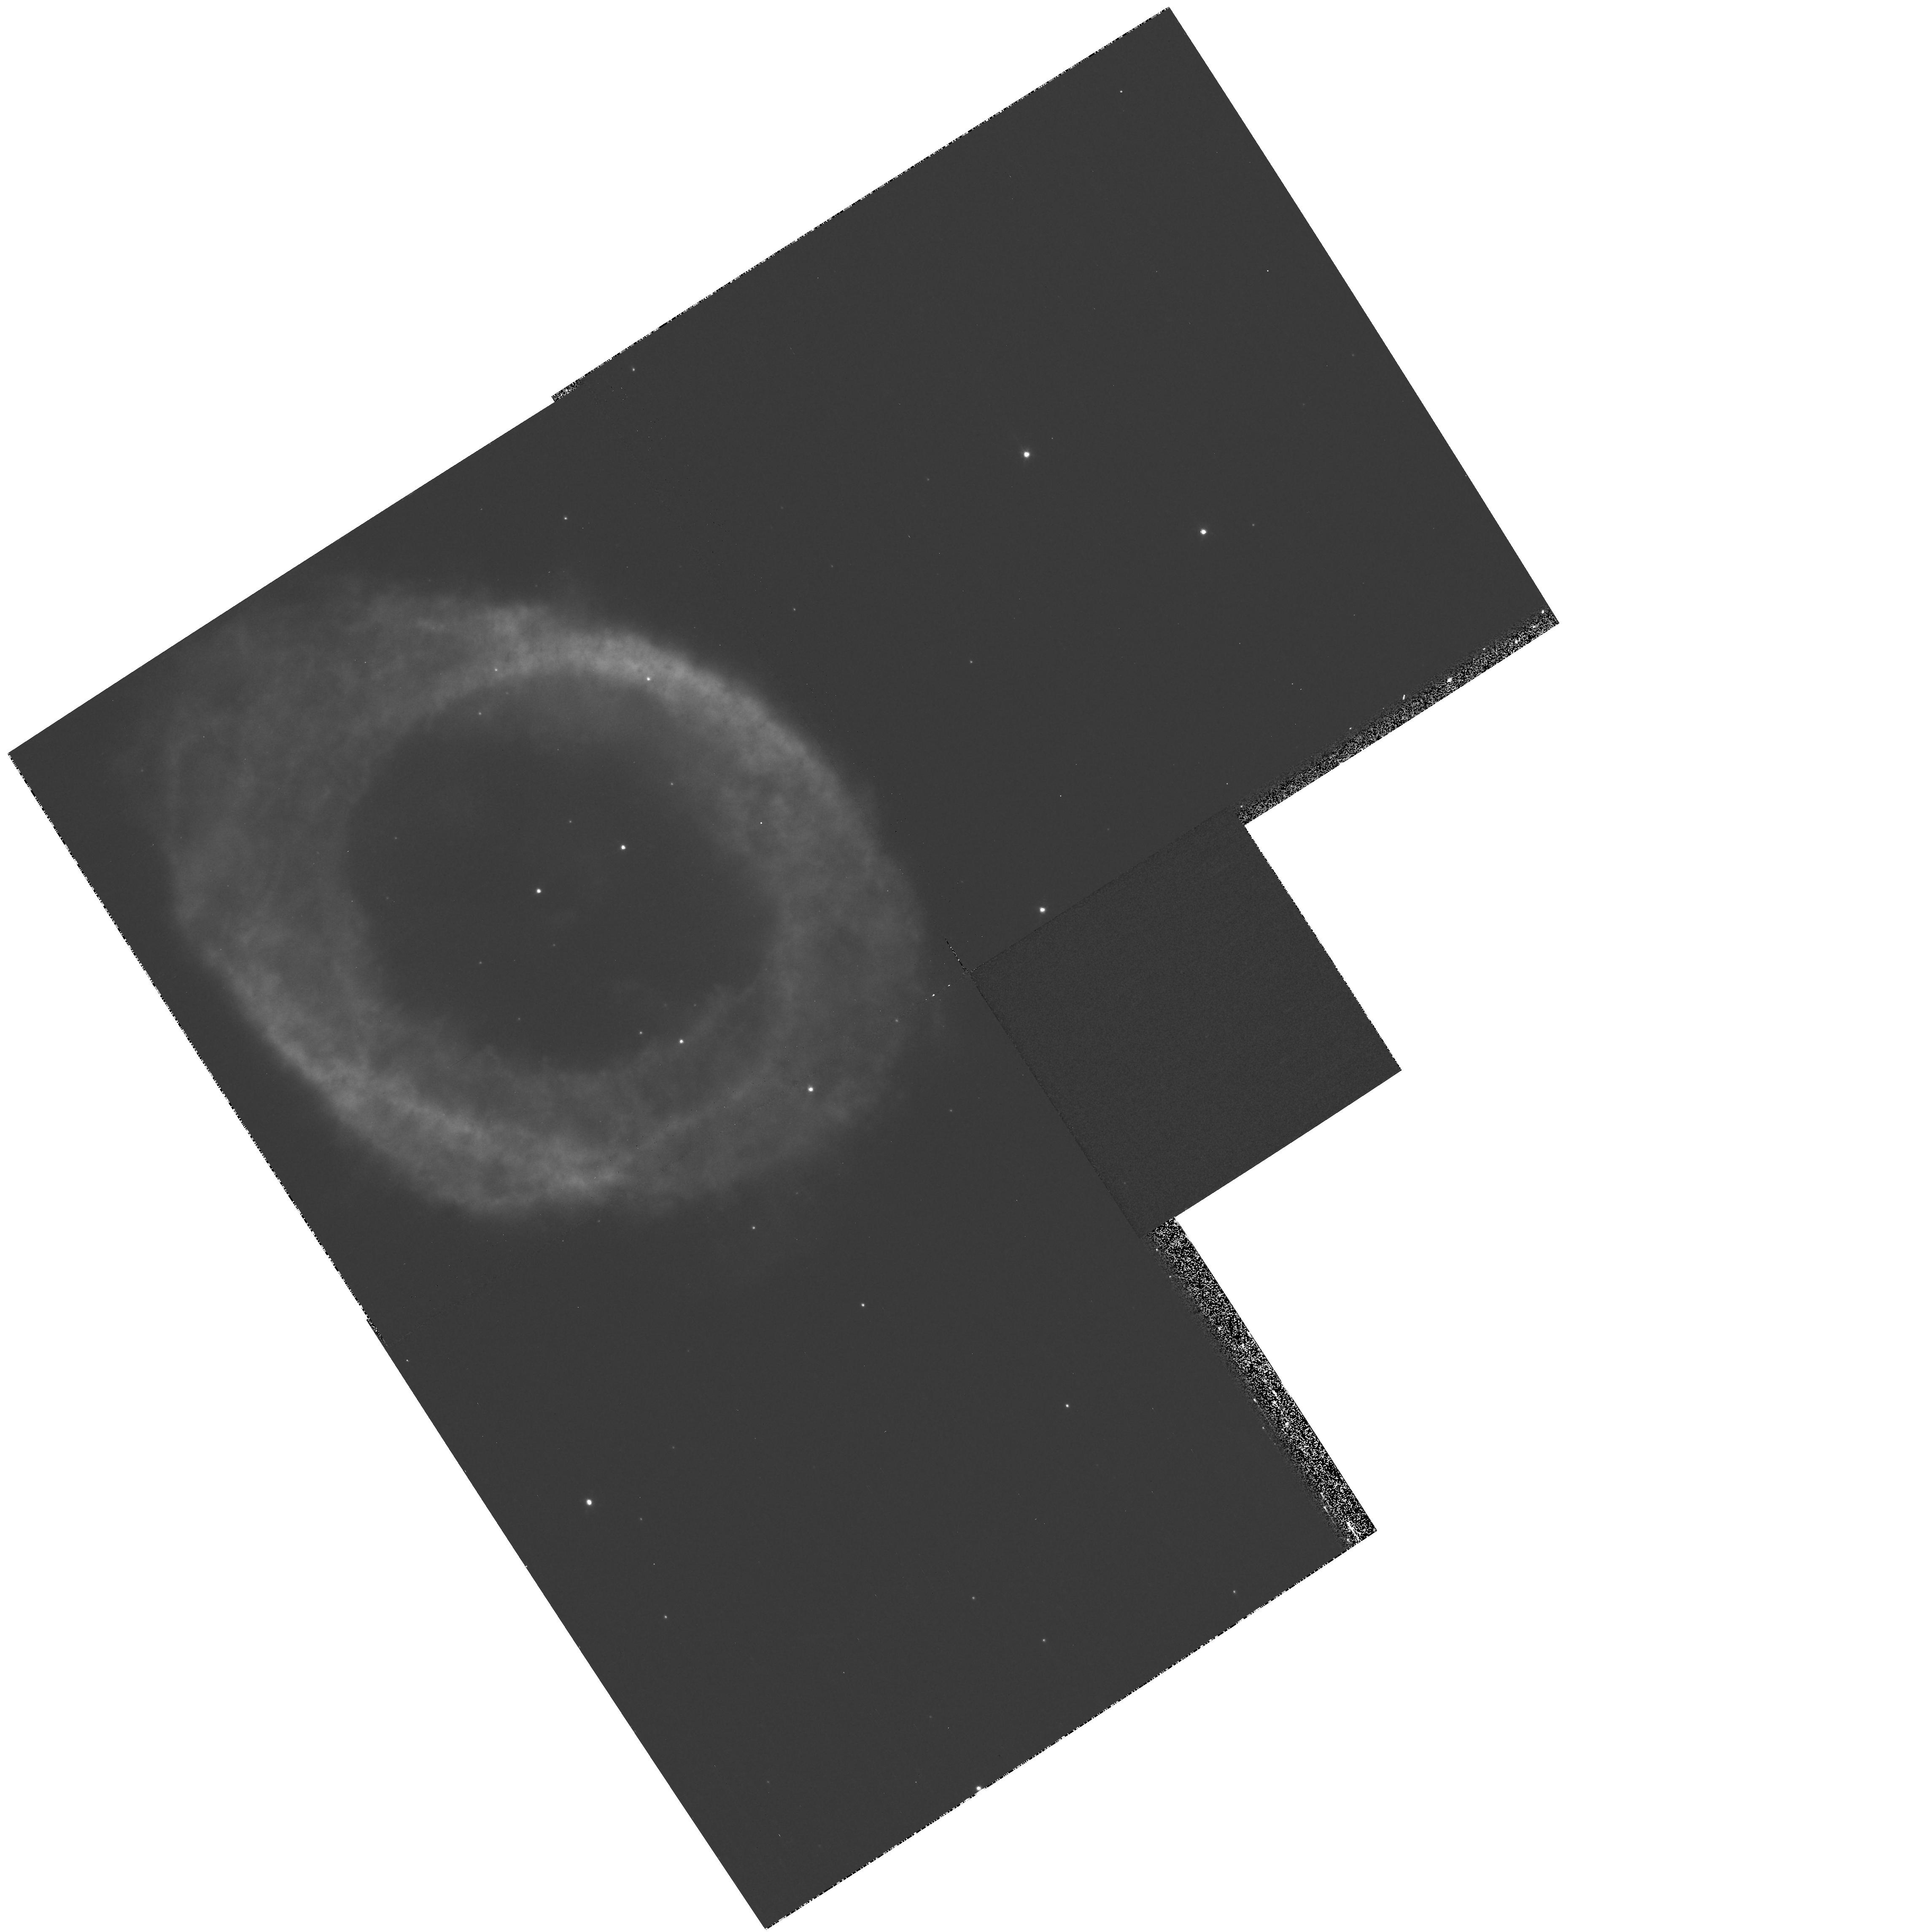
Target: NGC6720
Instrument: WFPC2/PC
Filter: F673N
Exposure: 13 min
Observation ID: hst_11231_01_wfpc2_pc_f673n_u9zc01

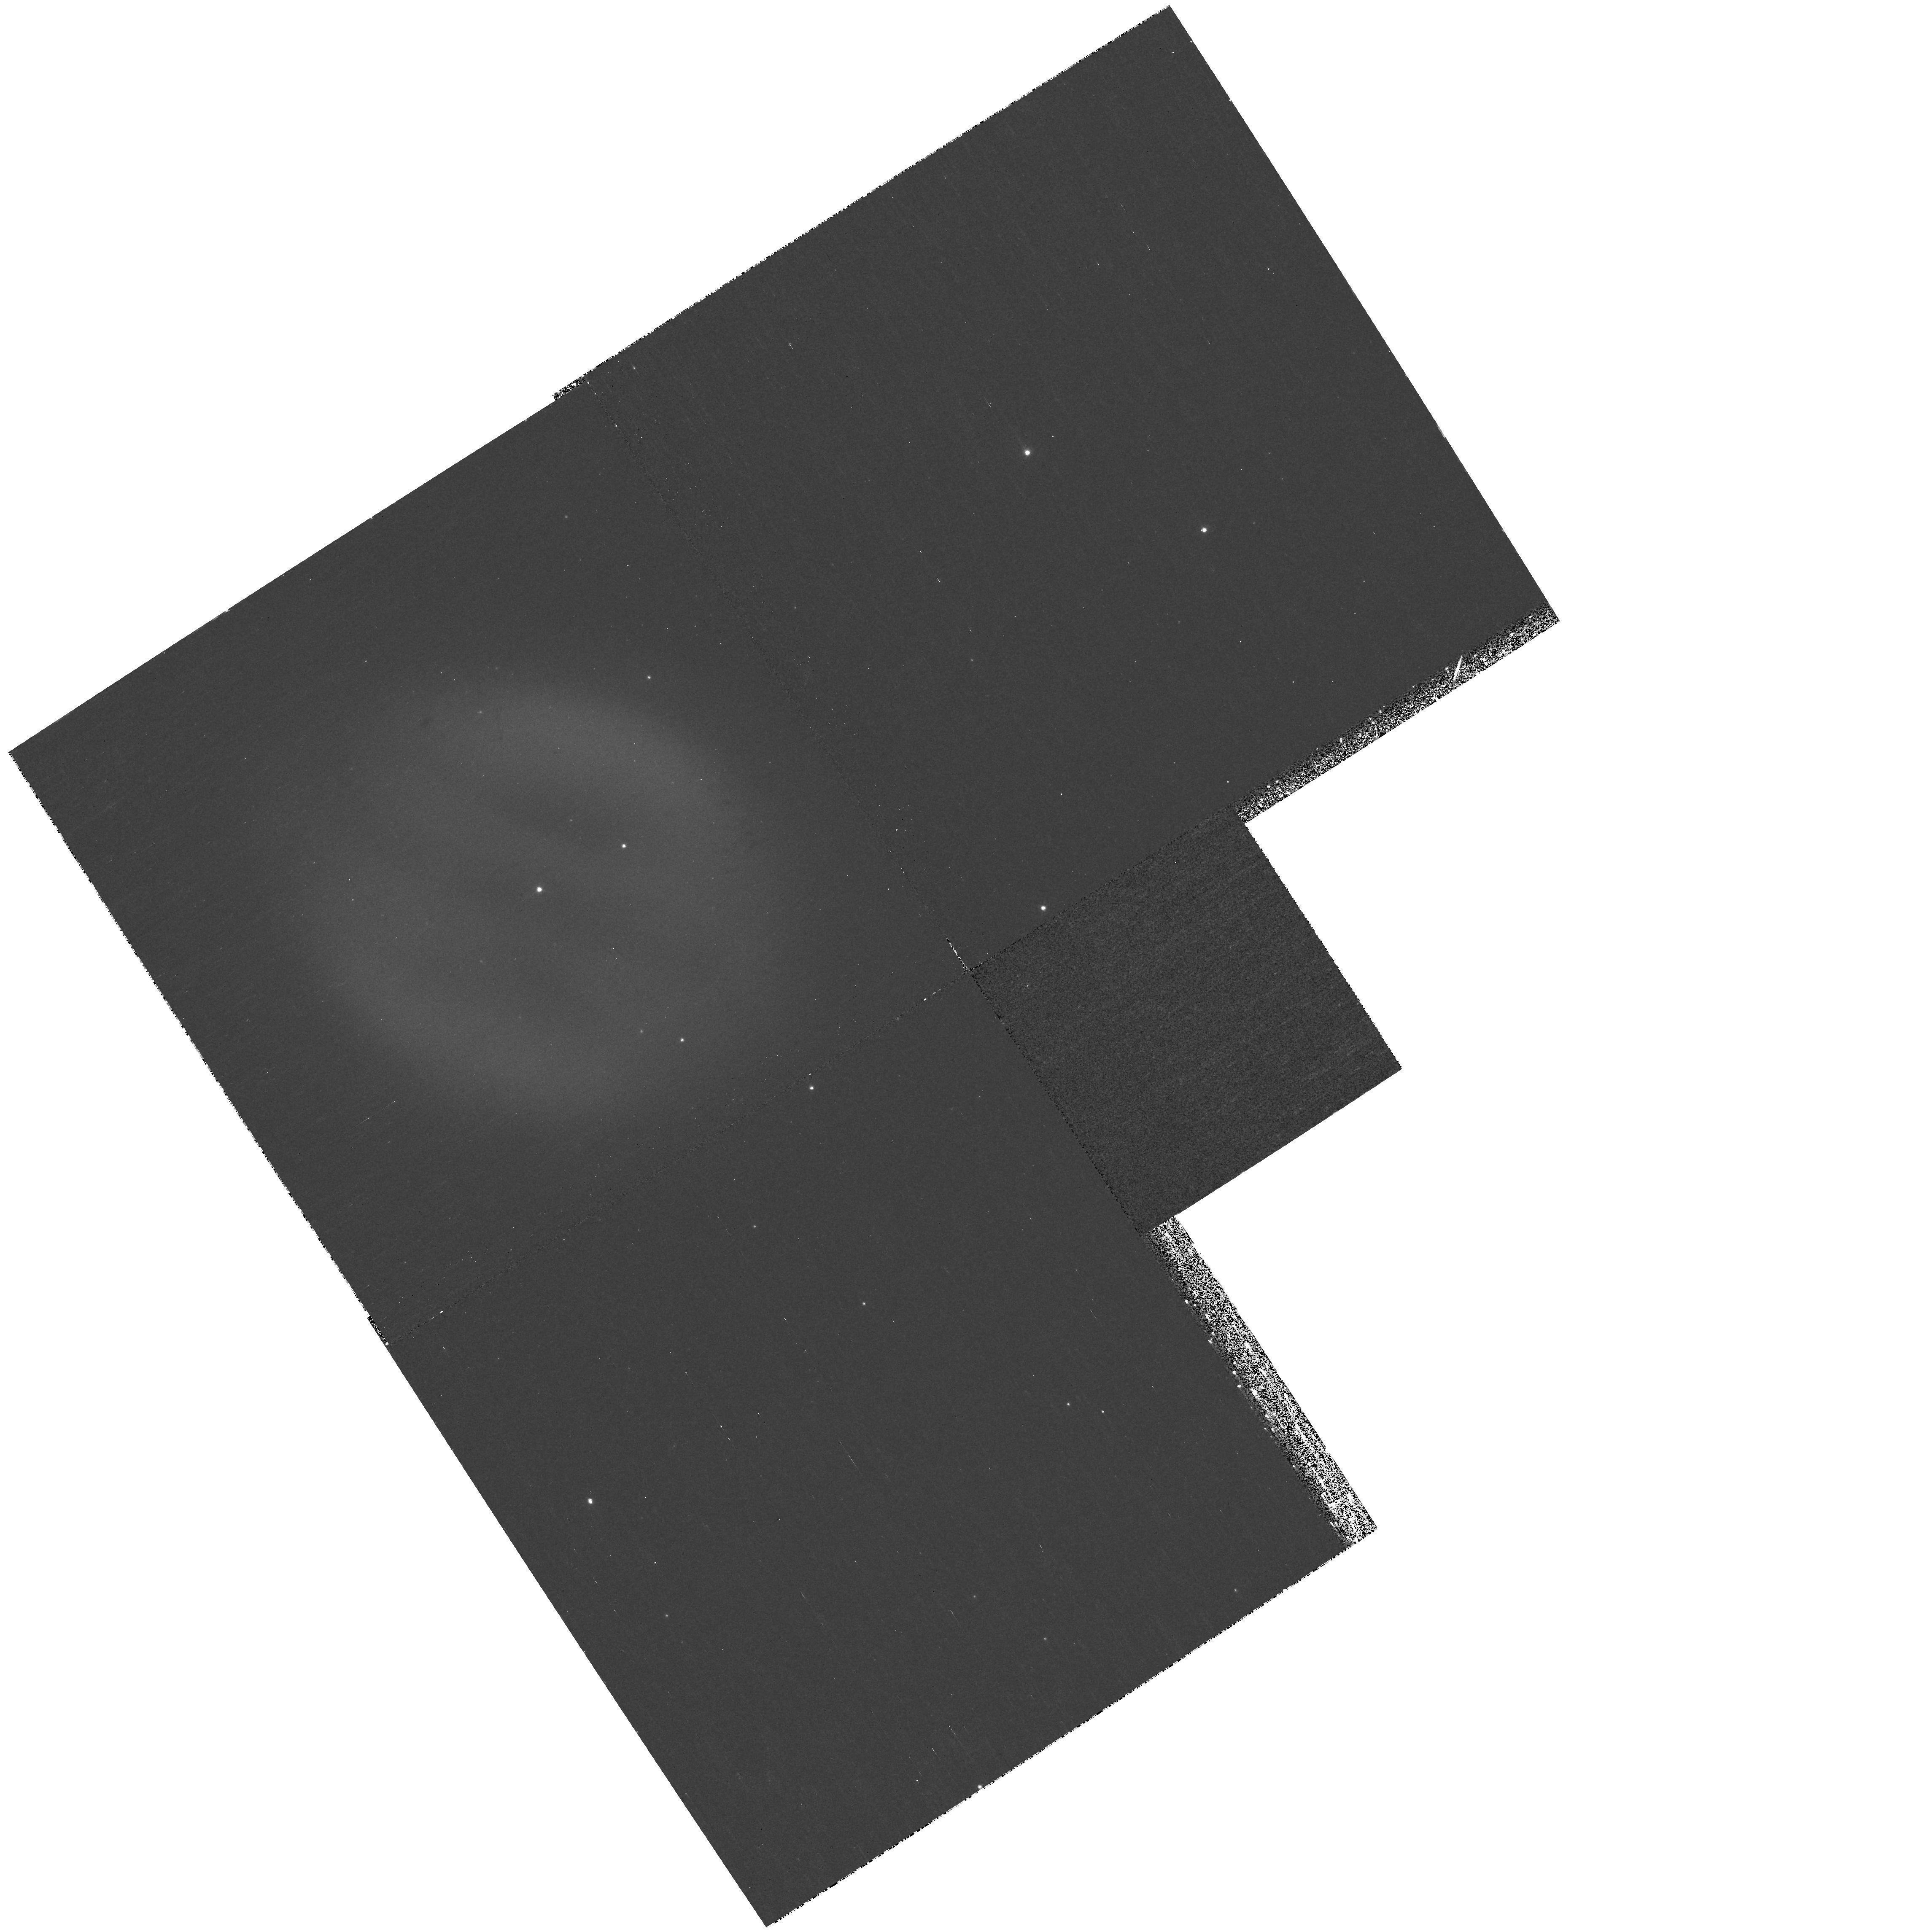
Target: NGC6720
Instrument: WFPC2/PC
Filter: F469N
Exposure: 30 min
Observation ID: hst_11231_01_wfpc2_pc_f469n_u9zc01

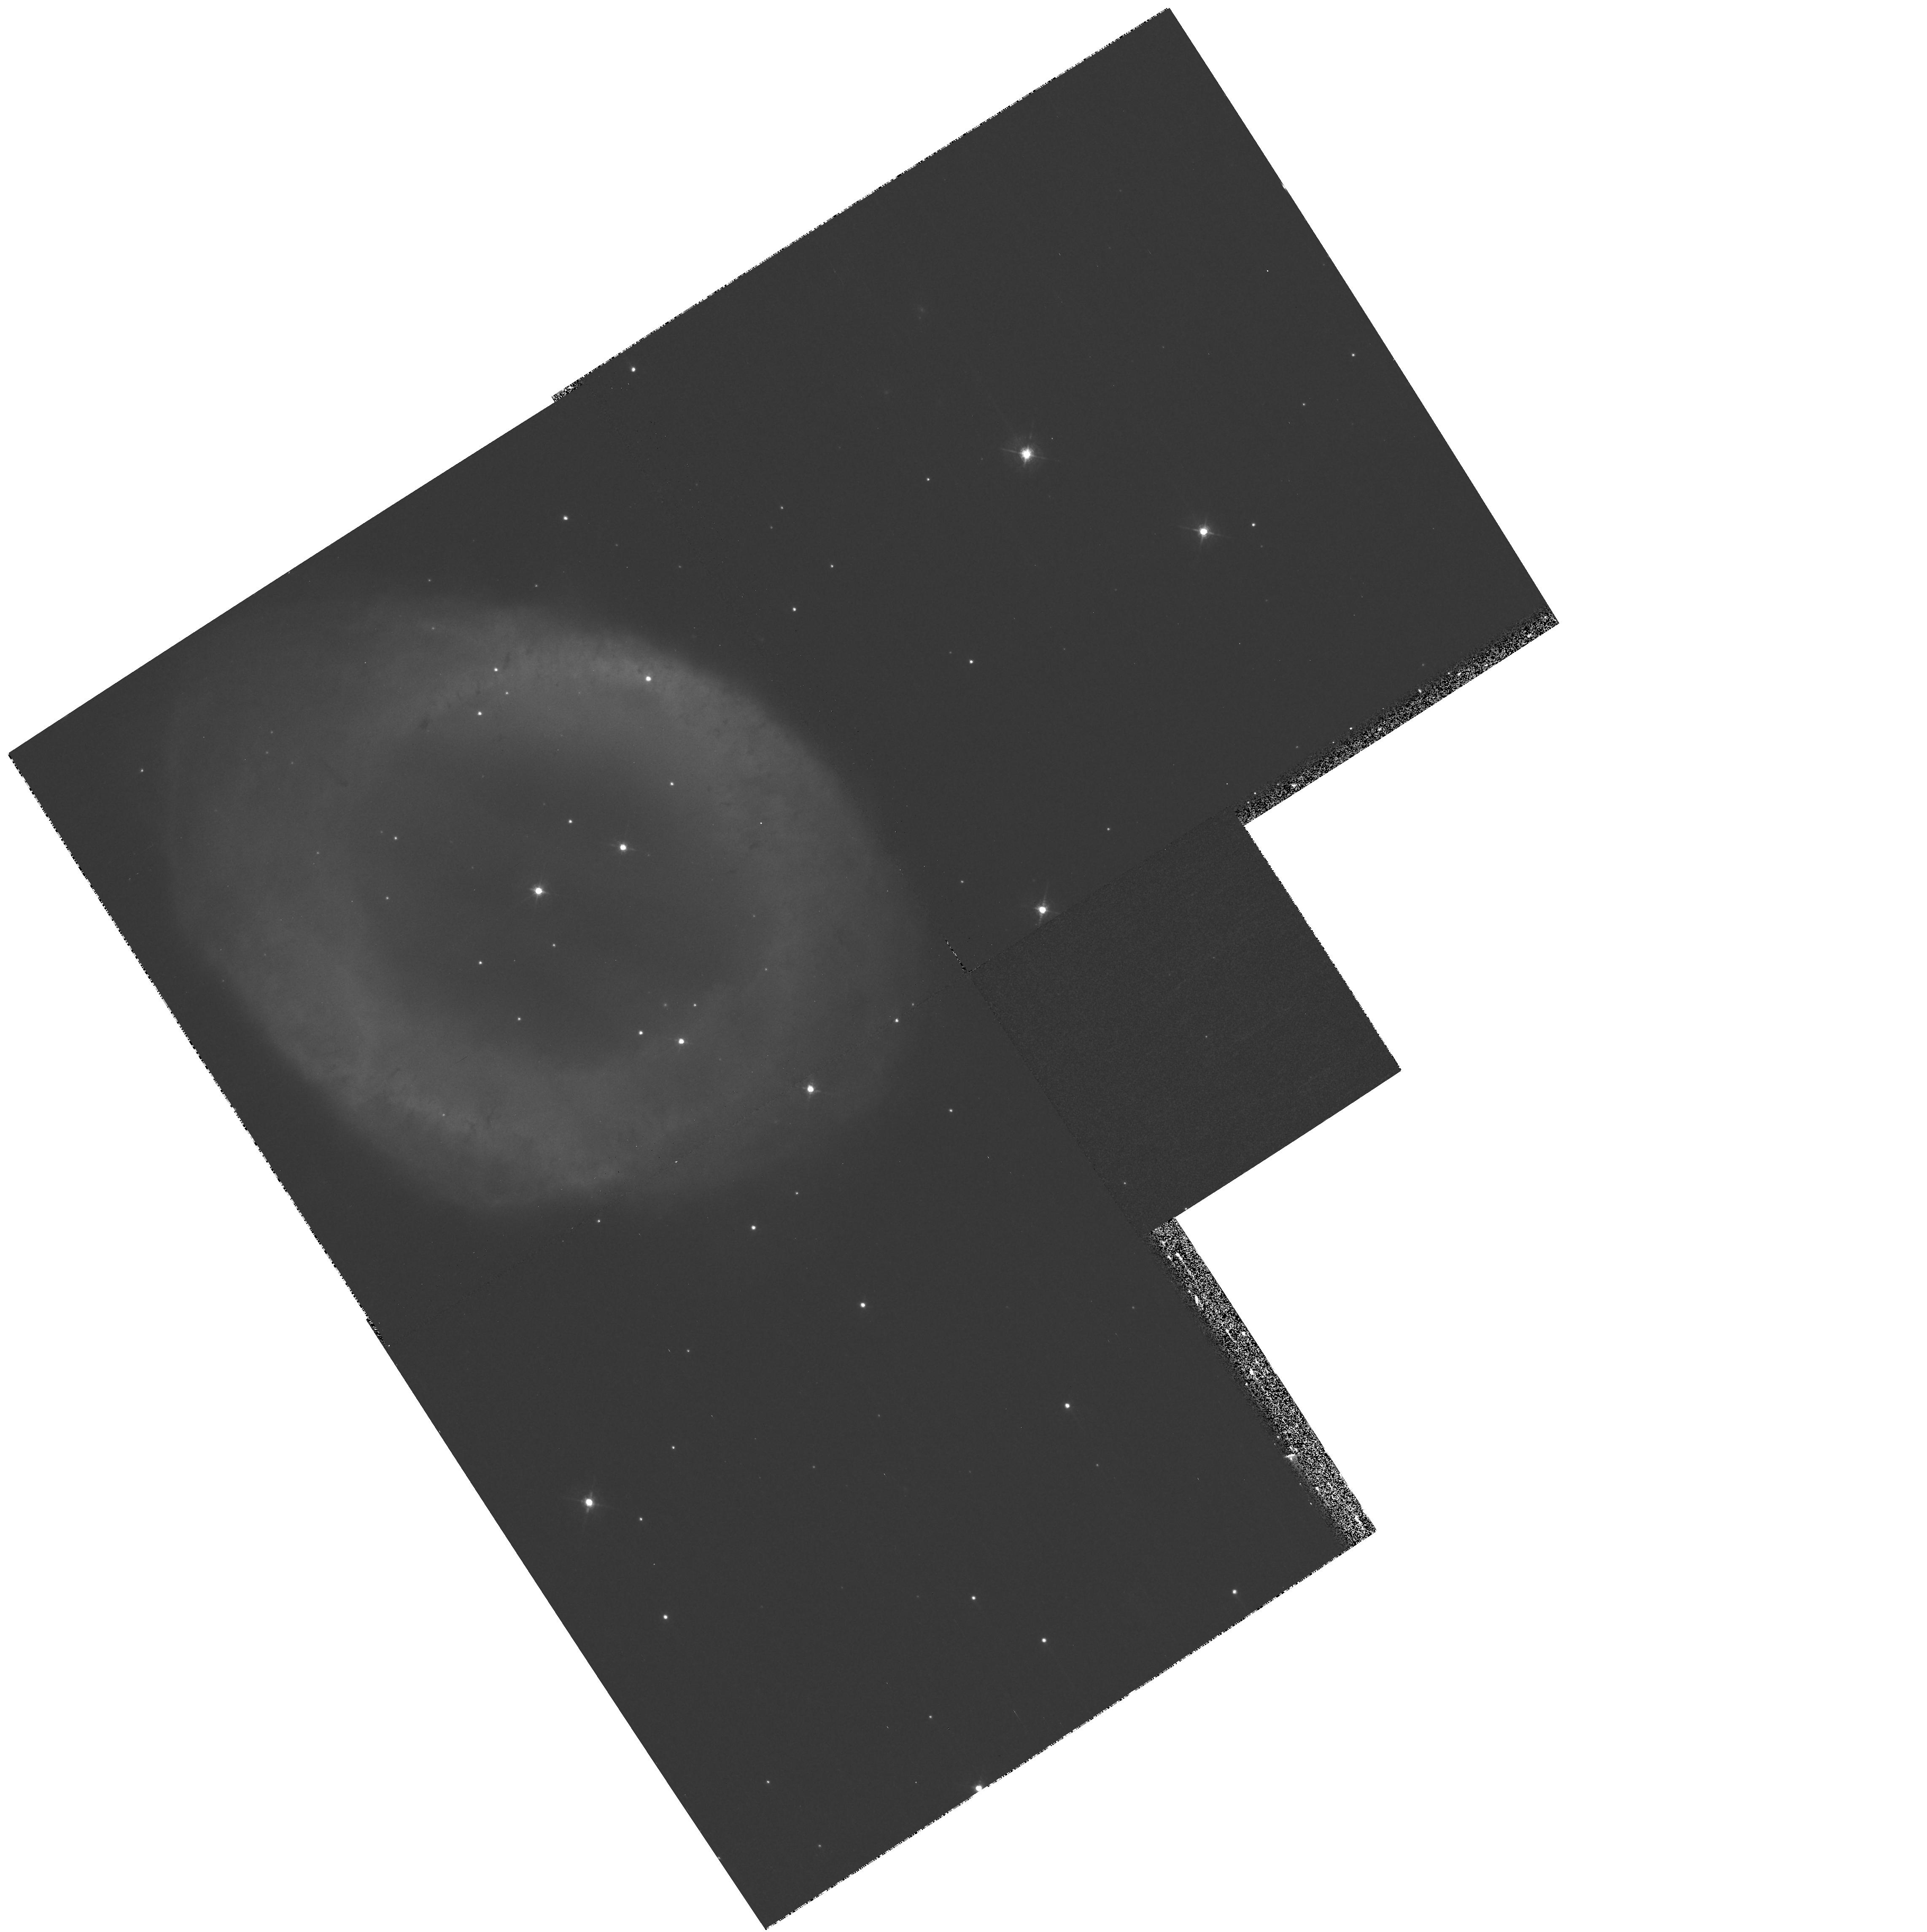
Target: NGC6720
Instrument: WFPC2/PC
Filter: F547M
Exposure: 10 min
Observation ID: hst_11231_01_wfpc2_pc_f547m_u9zc01

Calibration of the WFPC2 HeII and [SII] Filters. (PI: ODell, Charles Robert)

Observations of NGC 6720 (the Ring Nebula) will be used to determine the calibration constants for the important emission-line filters that isolate nebular HeII (F469N) and [SII] (F673N) emission. The pre-launch calibrations are inadequate because of possible temporal changes and the fact that these interference filters are used in a different configuration from that of the ground calibration. The Ring Nebula is a nearly ideal reference source as multiple 2.4"x4.0" samples have been accurately measured spectro-photometrically and five of the six samples can be imaged with one pointing of the HST. The method of derivation of the calibration constants will be the same as previously employed to calibrate the primary emission-line filters for the WFPC2 (F487N, F502N, F656N, F658N) and ACS (F502N, F658N, F660N) using the Orion Nebula as a reference source. However, Orion cannot be used for this calibration because the targeted lines are weak ([SII]) or absent (HeII) and the scattered-light continuum is strong. The Ring Nebula has strong HeII emission in its middle, strong [SII] emission in its main ring, and a weak (atomic only) continuum.